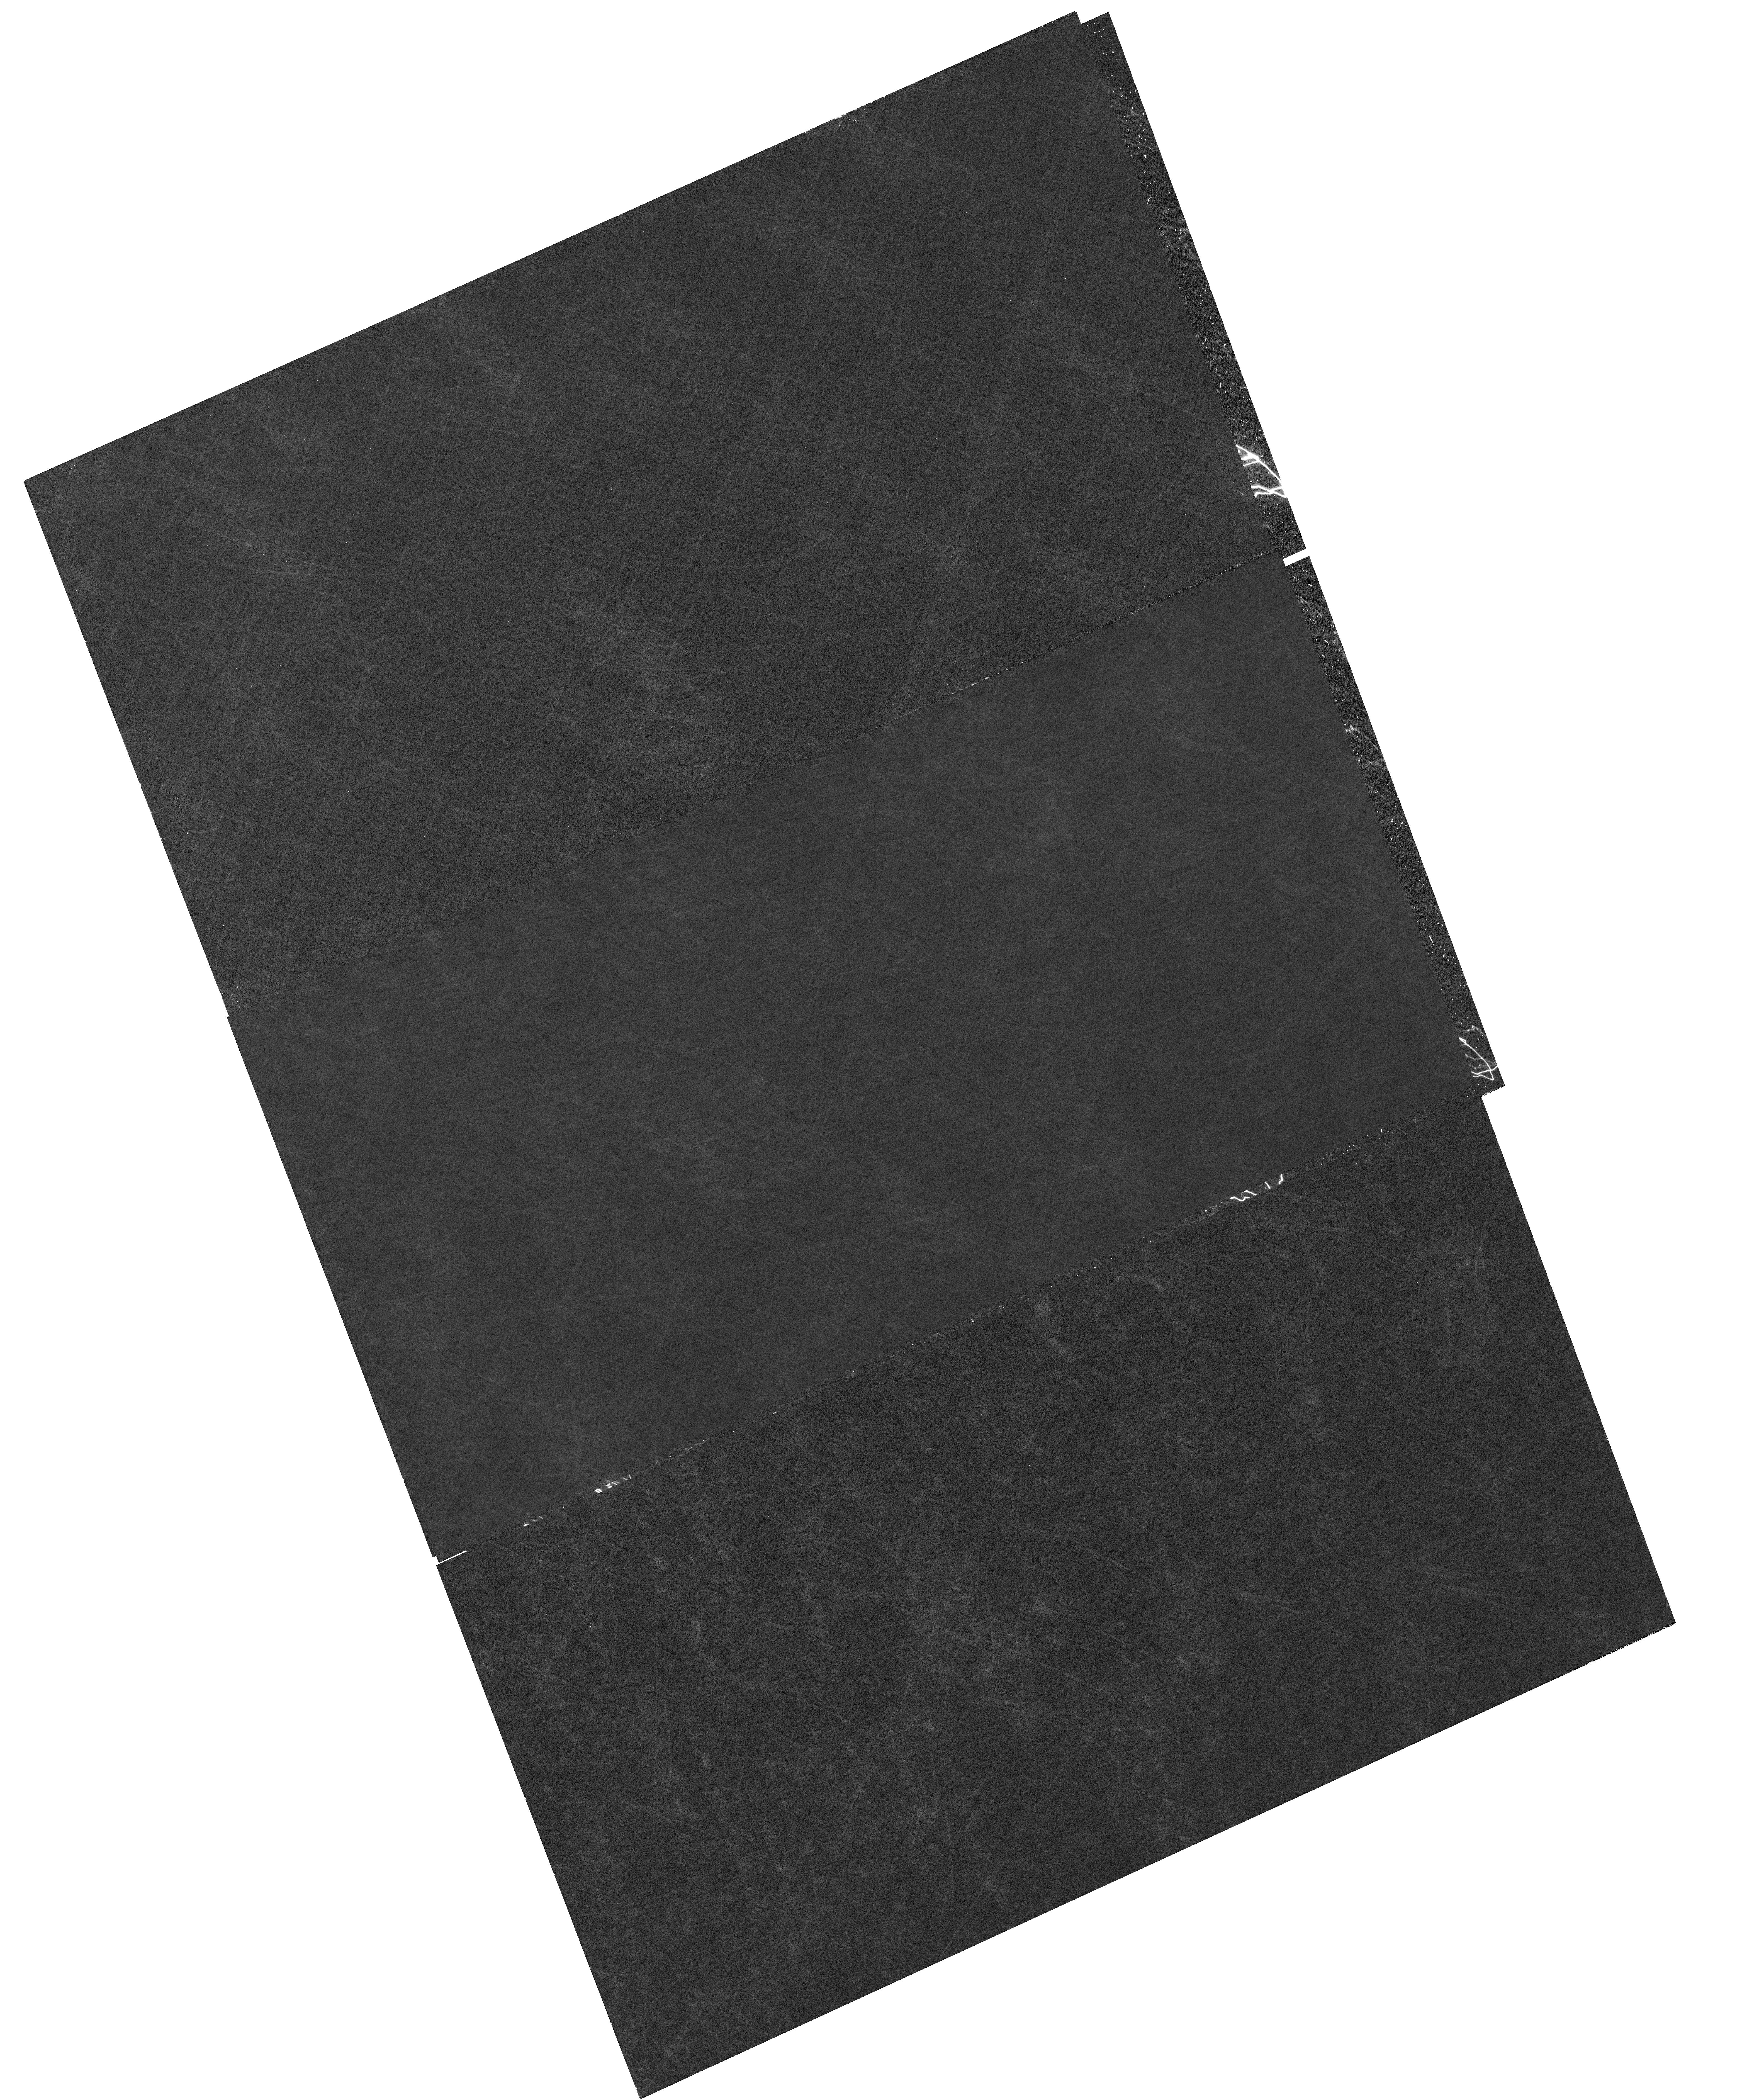
Target: NGC-104
Instrument: WFC3/UVIS
Filter: F502N
Exposure: 59 min
Observation ID: hst_17354_54_wfc3_uvis_f502n_if5l54

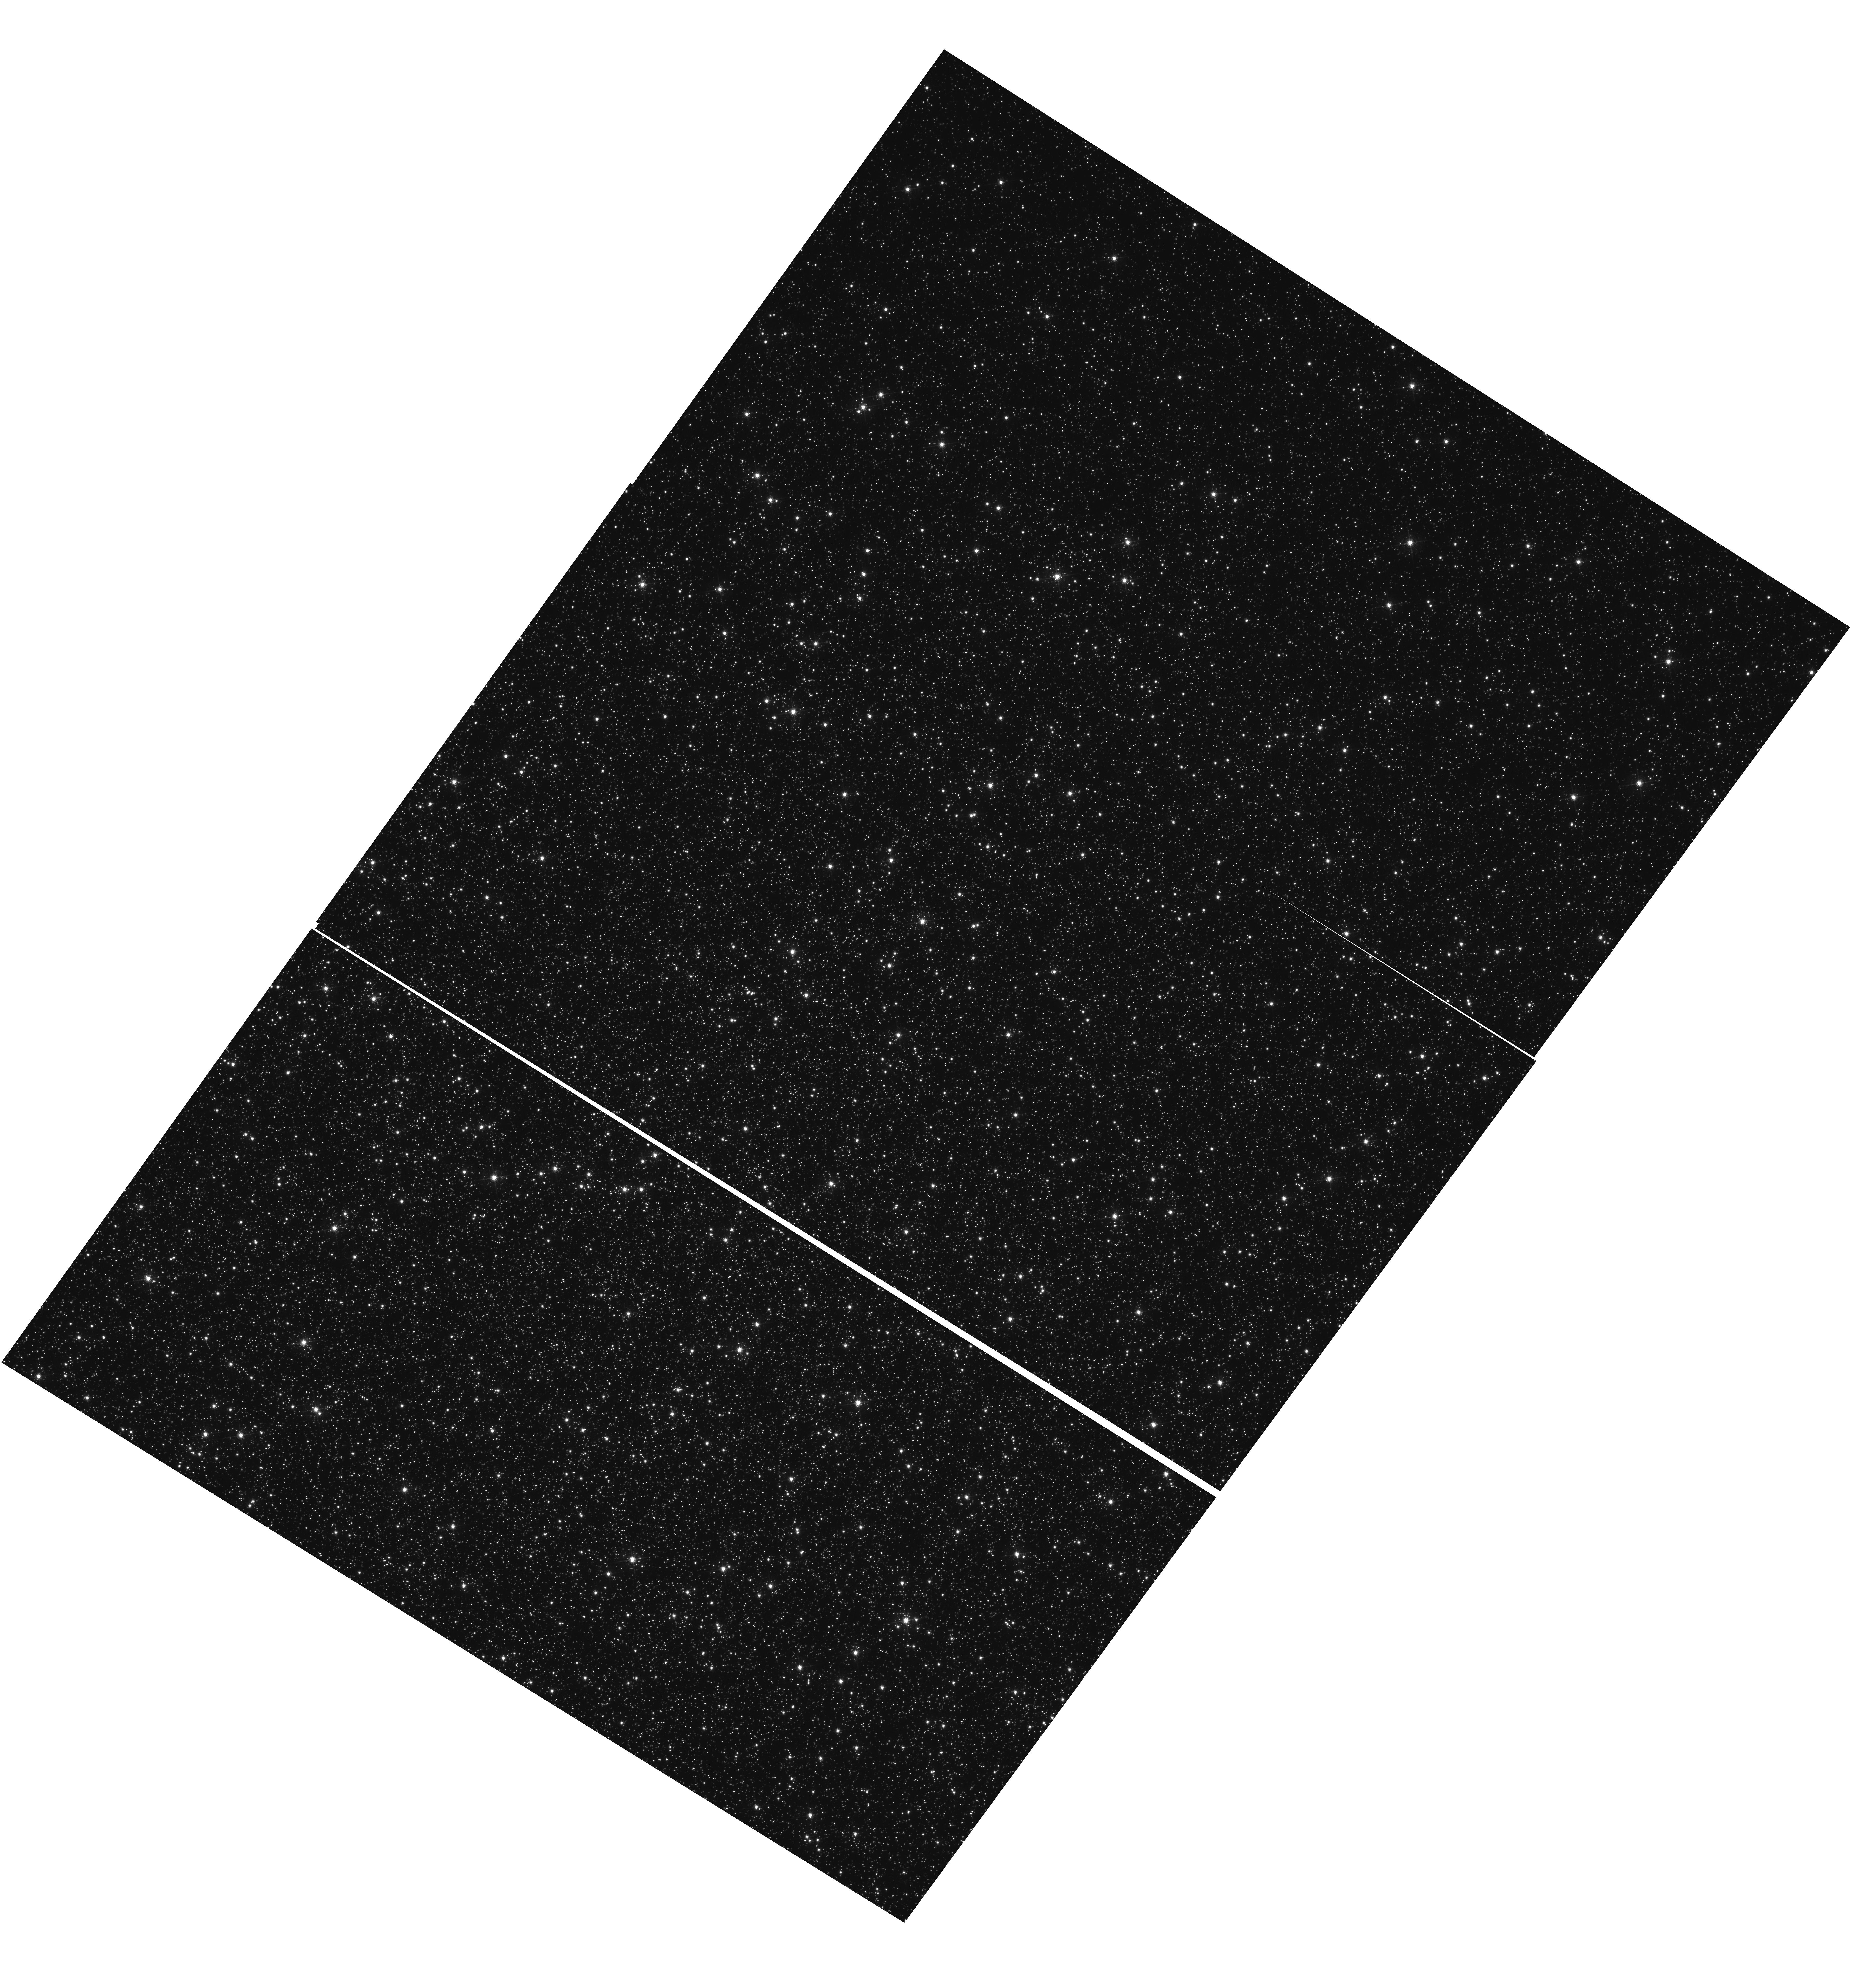
Target: OMEGACEN
Instrument: WFC3/UVIS
Filter: F502N
Exposure: 48 min
Observation ID: hst_17354_03_wfc3_uvis_f502n_if5l03

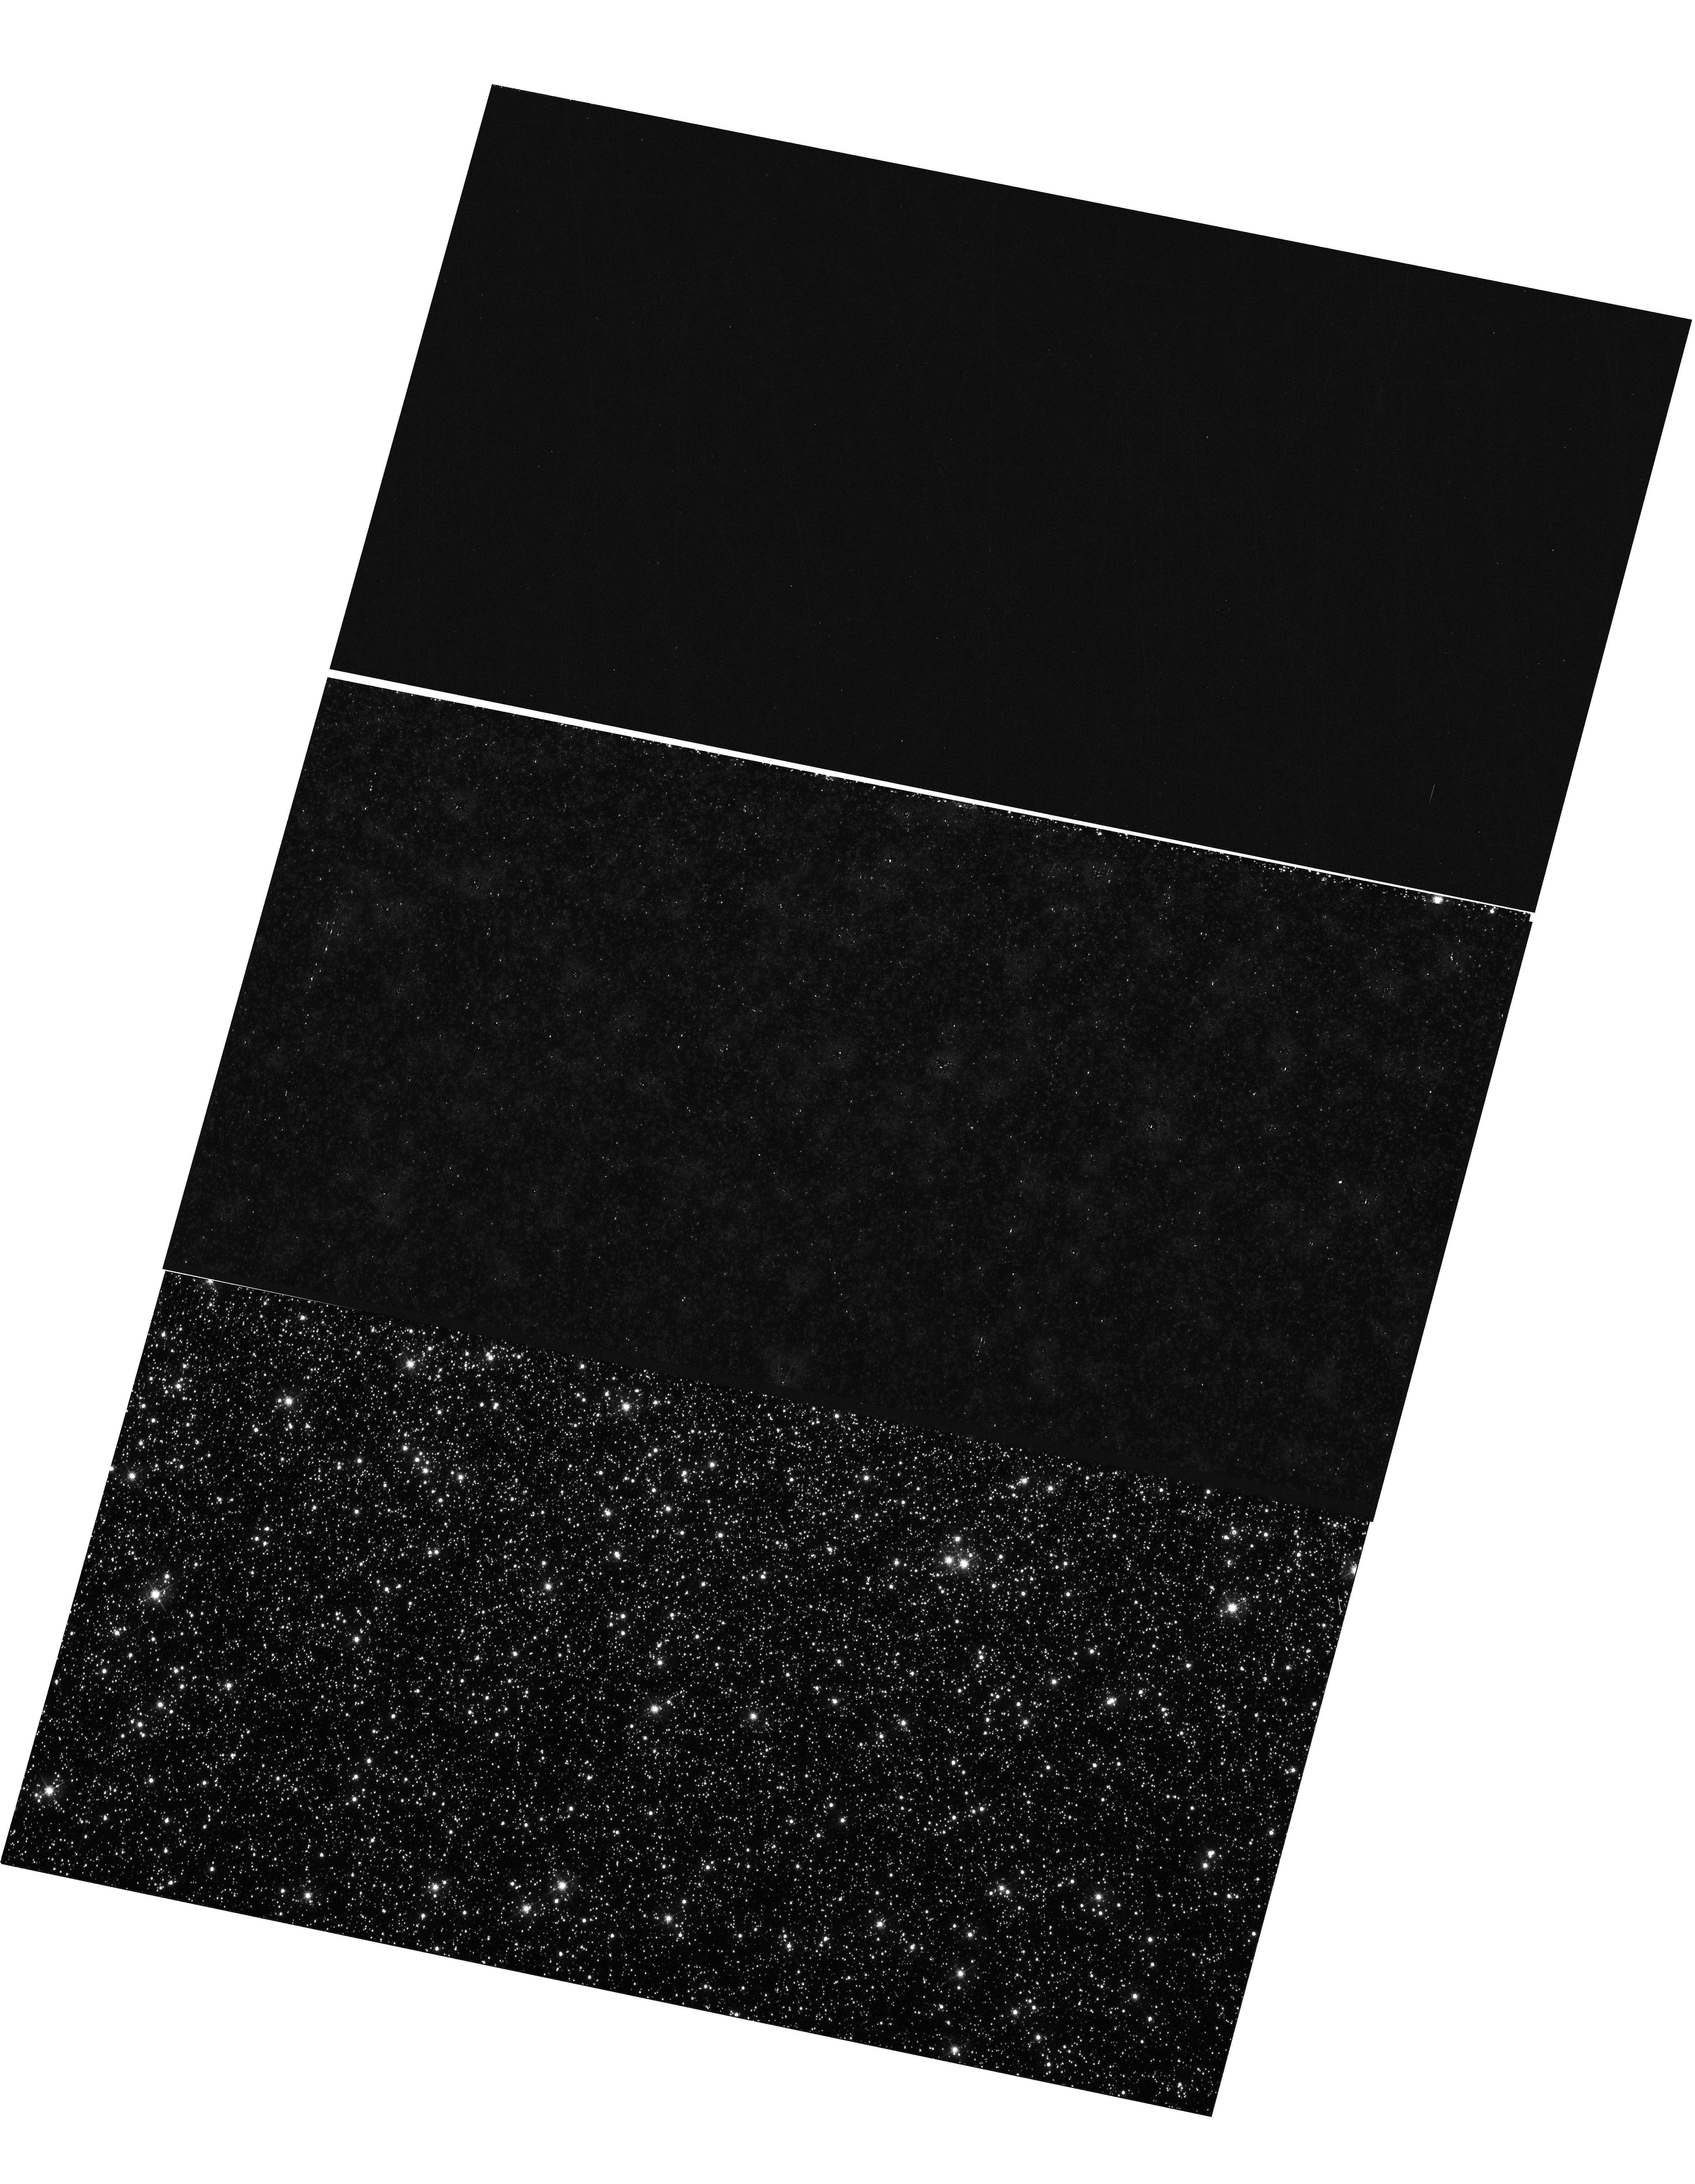
Target: OMEGACEN
Instrument: WFC3/UVIS
Filter: F502N
Exposure: 48 min
Observation ID: hst_17354_01_wfc3_uvis_f502n_if5l01

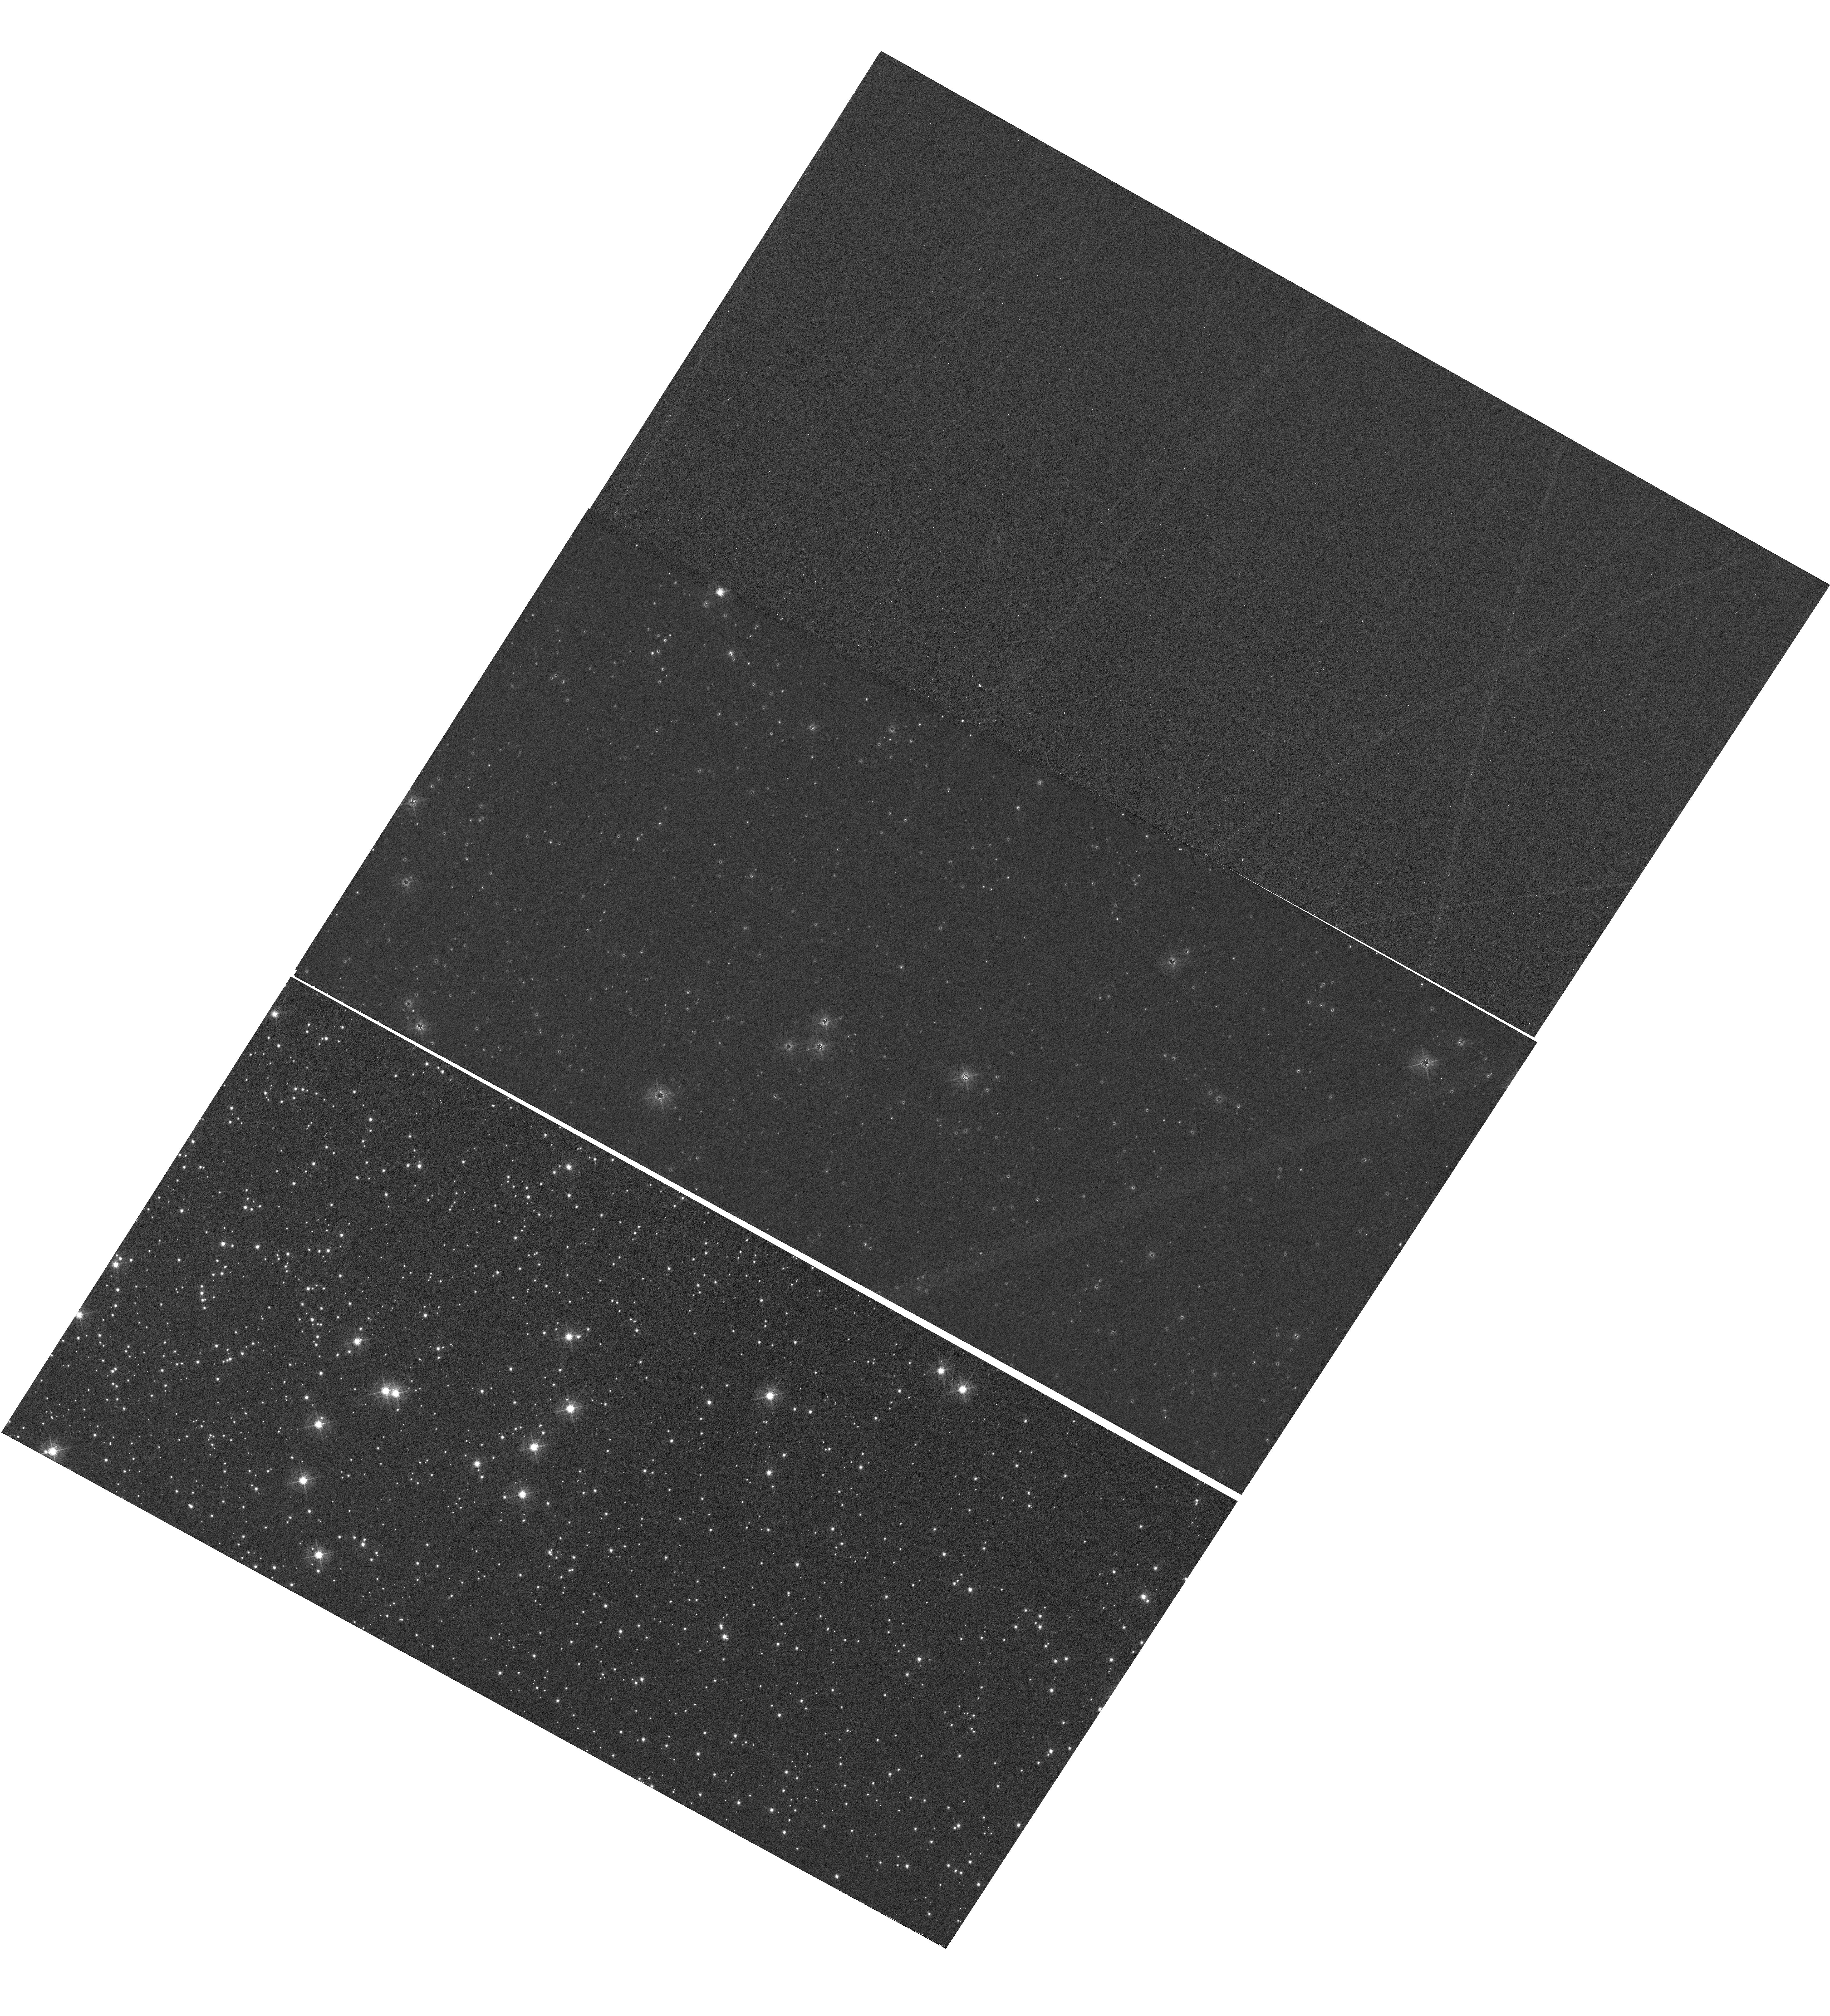
Target: NGC-104
Instrument: WFC3/UVIS
Filter: F502N
Exposure: 59 min
Observation ID: hst_17354_04_wfc3_uvis_f502n_if5l04

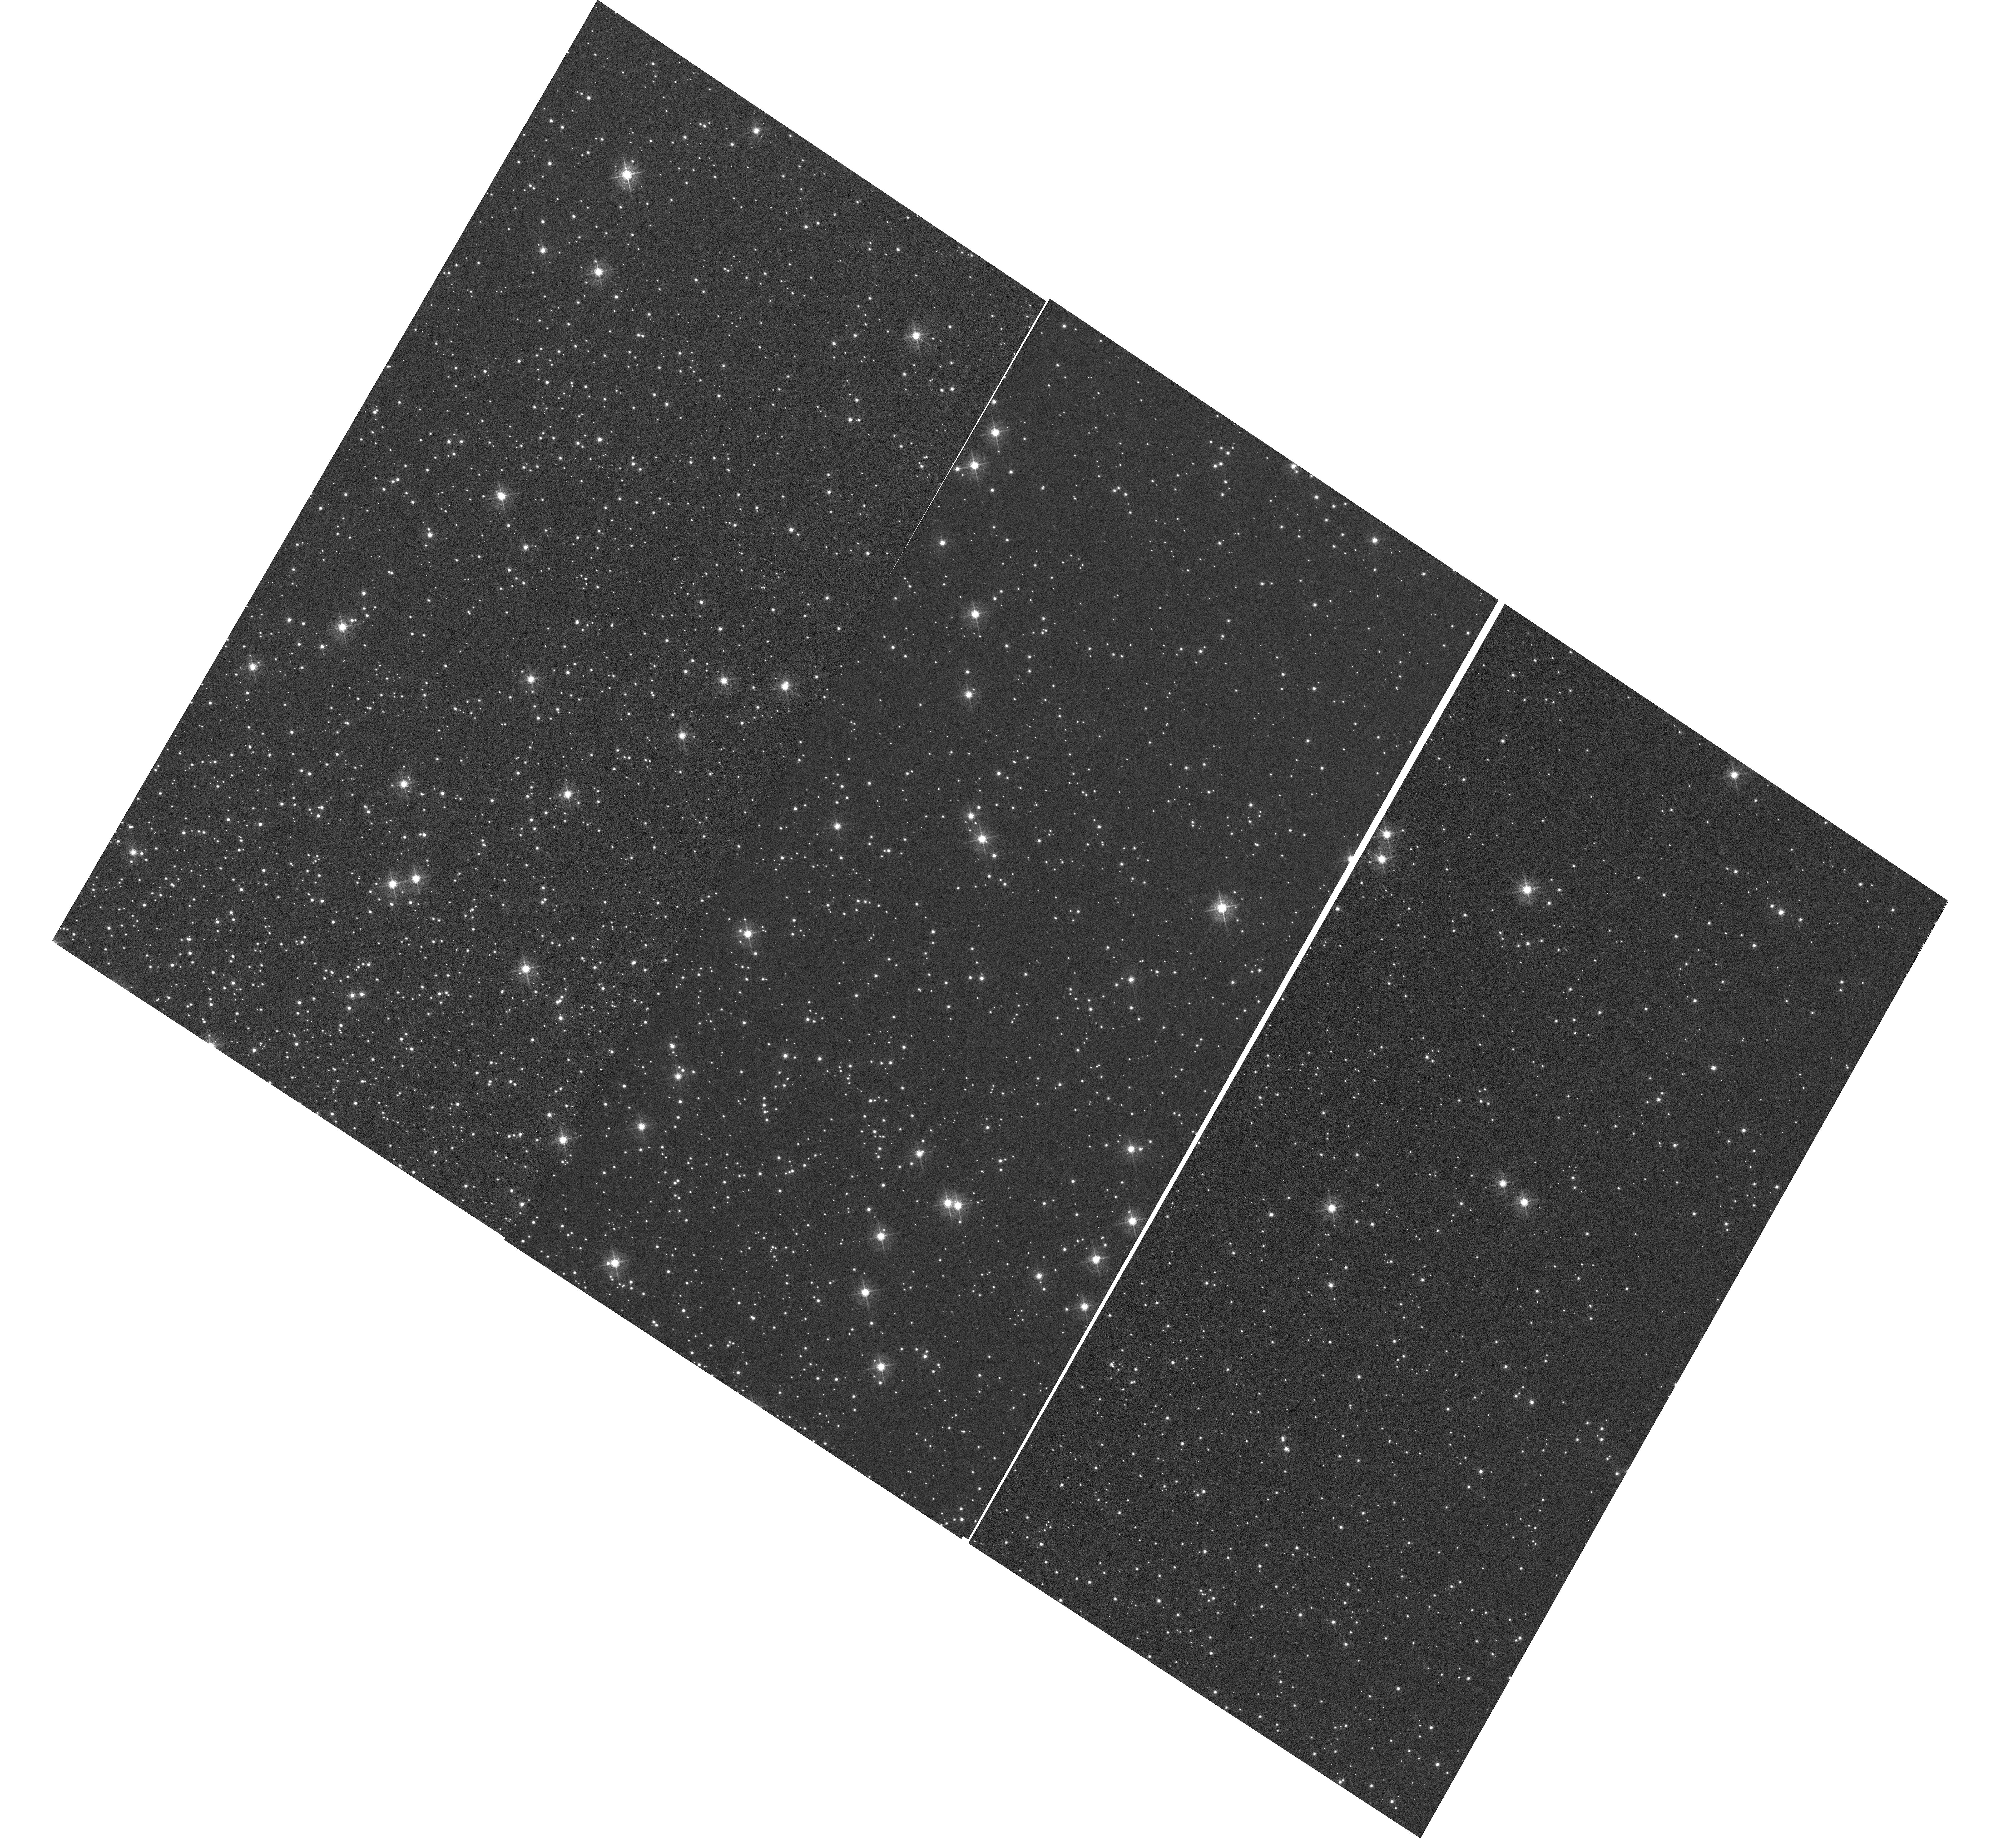
Target: NGC-104
Instrument: WFC3/UVIS
Filter: F502N
Exposure: 59 min
Observation ID: hst_17354_02_wfc3_uvis_f502n_if5l02

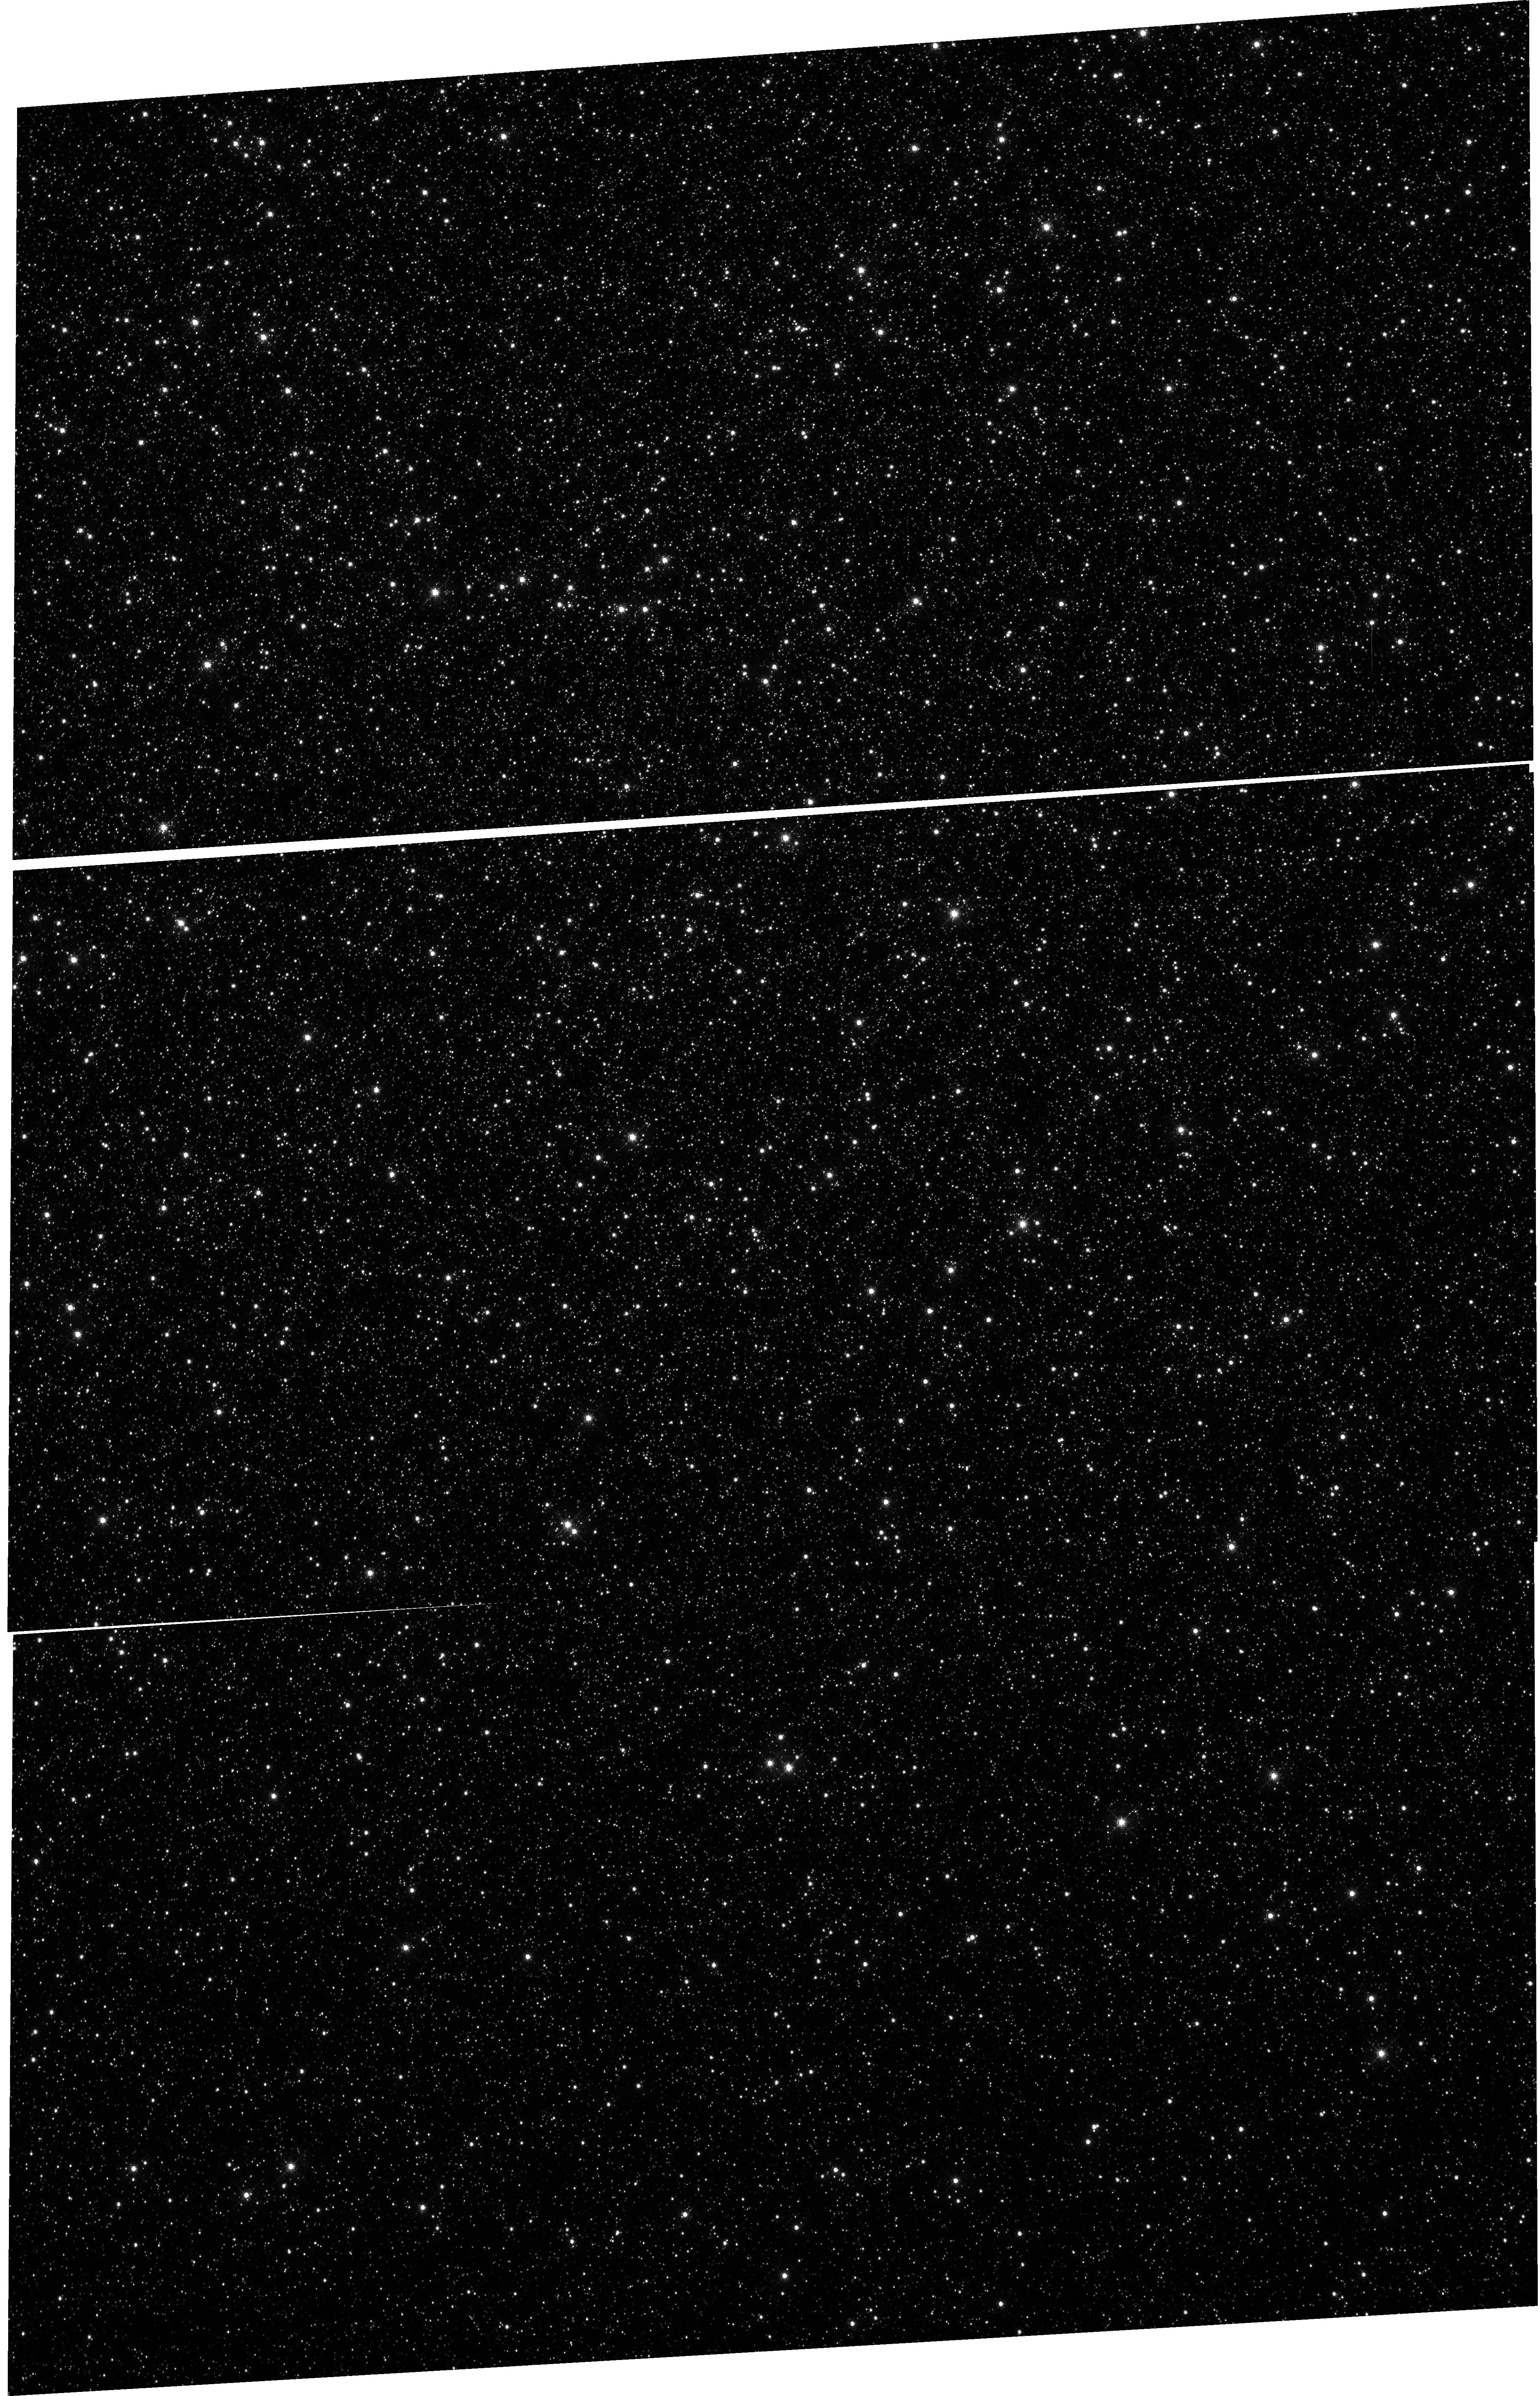
Target: OMEGACEN
Instrument: WFC3/UVIS
Filter: F502N
Exposure: 48 min
Observation ID: hst_17354_51_wfc3_uvis_f502n_if5l51

WFC3 UVIS CTE Monitor (Star Cluster) (PI: Kuhn, Benjamin)

This program is a recurring UVIS calibration monitor that will observe two stellar clusters (Omega Centauri, and 47 Tuc) to measure the flux loss of point sources as a function of detector row number due to degrading Charge Transfer Efficiency (CTE). Because CTE fluctuates with characteristics such as source flux and background level, this program is designed to take short and long exposures, at various commanded post-flash levels with the F502N filter. We will compare the results from these new observations with previous external CTE calibration programs and update the aperture phometry-based CTE model. Furthermore, ACS has an external CTE calibration program that observes NGC 104 at various post-flash levels that can also be used for direct comparison. Lastly, these data will be used to help monitor/improve the empirical pixel-based CTE correction (FLC/DRC).